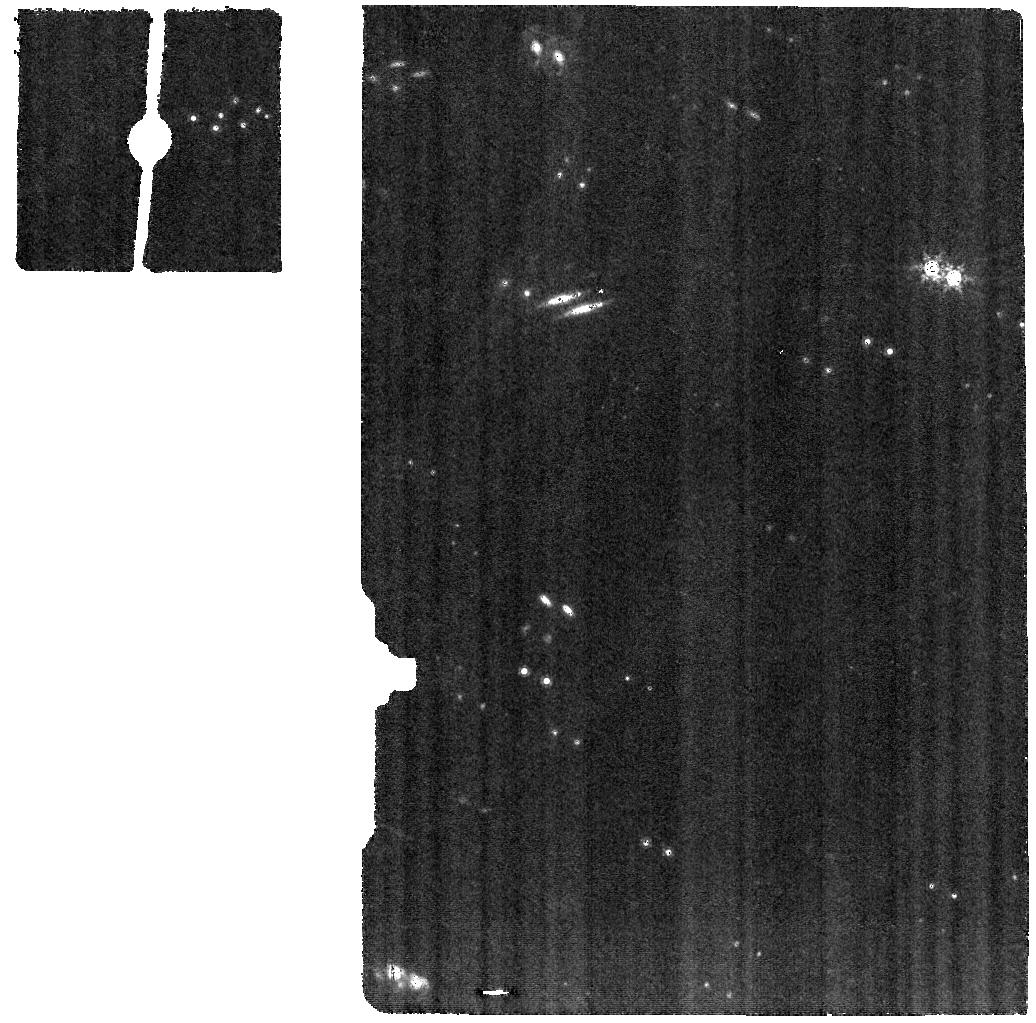
Target: COCONUTS-2-B. Instrument: MIRI. Filter: F1000W. Exposure: 37 min. Observation ID: jw06463-o001_t001_miri_f1000w

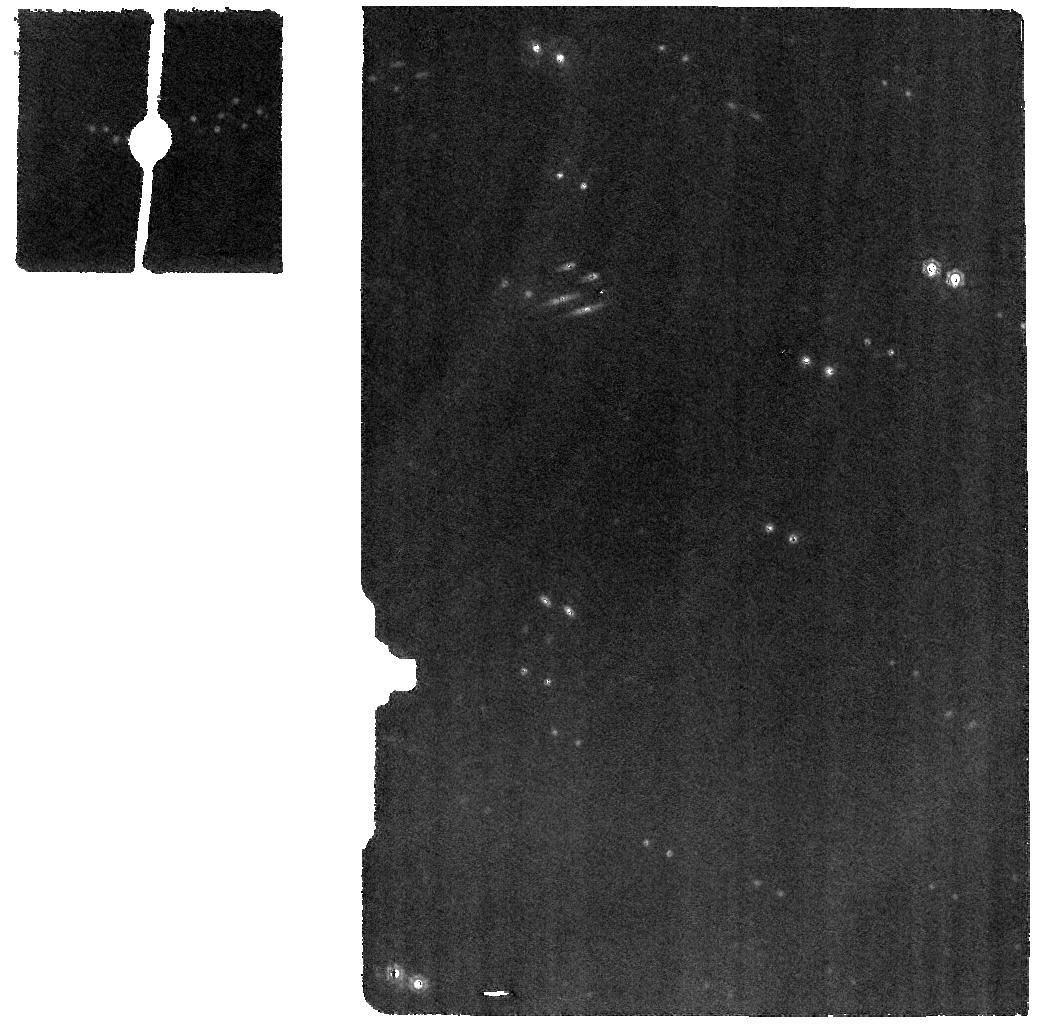
Target: COCONUTS-2-B. Instrument: MIRI. Filter: F1500W. Exposure: 37 min. Observation ID: jw06463-o001_t001_miri_f1500w

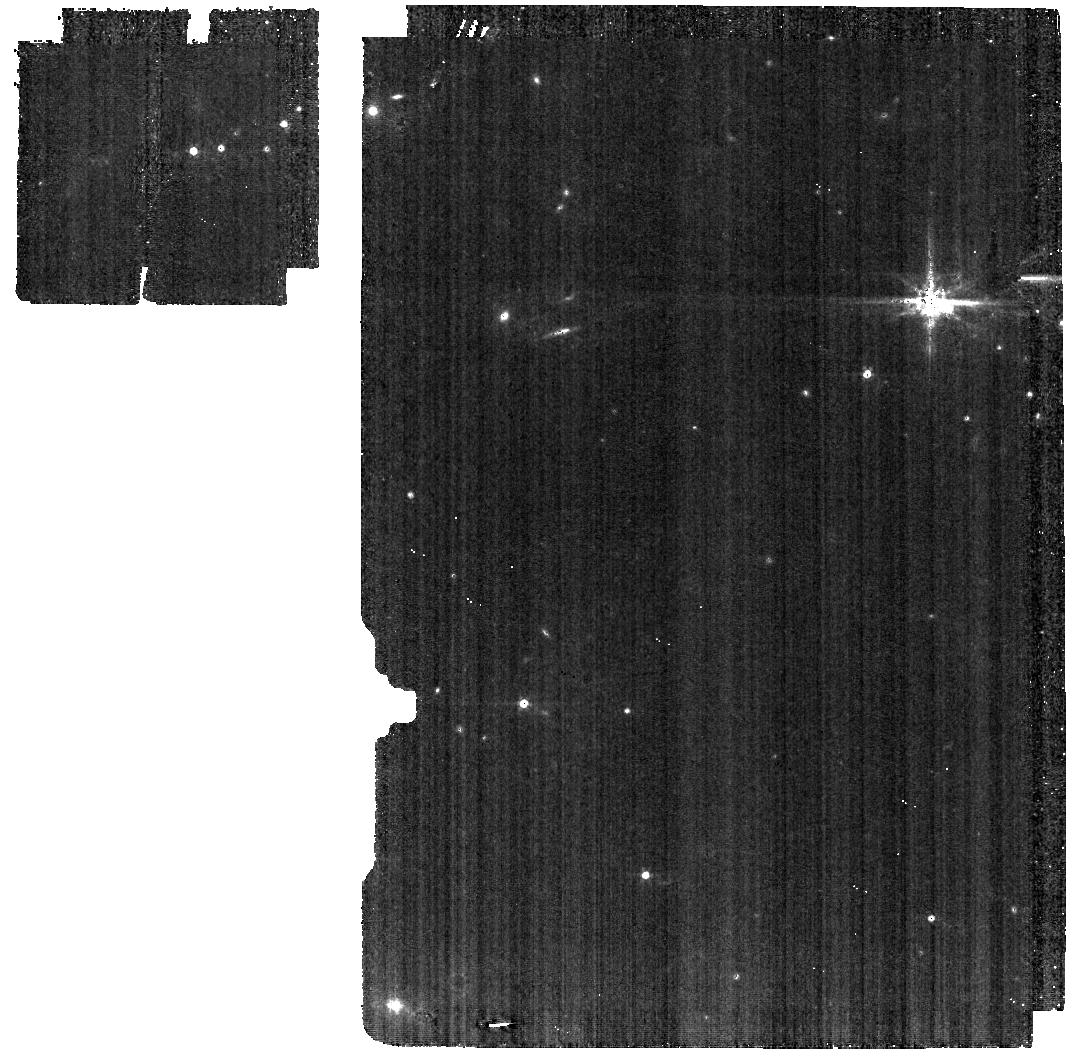
Target: COCONUTS-2-B. Instrument: MIRI. Filter: F560W. Exposure: 37 min. Observation ID: jw06463-o001_t001_miri_f560w

Testing a new formation tracer for cold gas giant planets with JWST/MIRI (PI: Patapis, Polychronis Alexandros)

COCONUTS 2 b is the nearest and coldest directly imaged exoplanet to date. However, it is also the second most widely separated exoplanet from its host star, raising questions about how this 6 Jupiter mass planet formed. With an equilibrium temperature below 500 K, the atmosphere will be dominated by ammonia in the mid-infrared, allowing for the first time the detection of nitrogen isotopes in an exoplanet atmosphere and the use of the 14N/15N ratio as a tracer of exoplanet formation. This novel isotope ratio has been used in the solar system, finding that rocky and icy bodies are more enriched in 15N, similar to protoplanetary disks, than the gas giants which share a composition with nearby pre-stellar cores. By measuring this ratio in COCONUTS 2 b via MIRI/MRS observation, we can compare the isotope ratio to that of the recently observed brown dwarf WISE-J1828, and robustly determine whether it formed through a star-like or planet-like mechanism. This ratio will likely be relevant for new directly imaged exoplanets around mature, nearby stars.